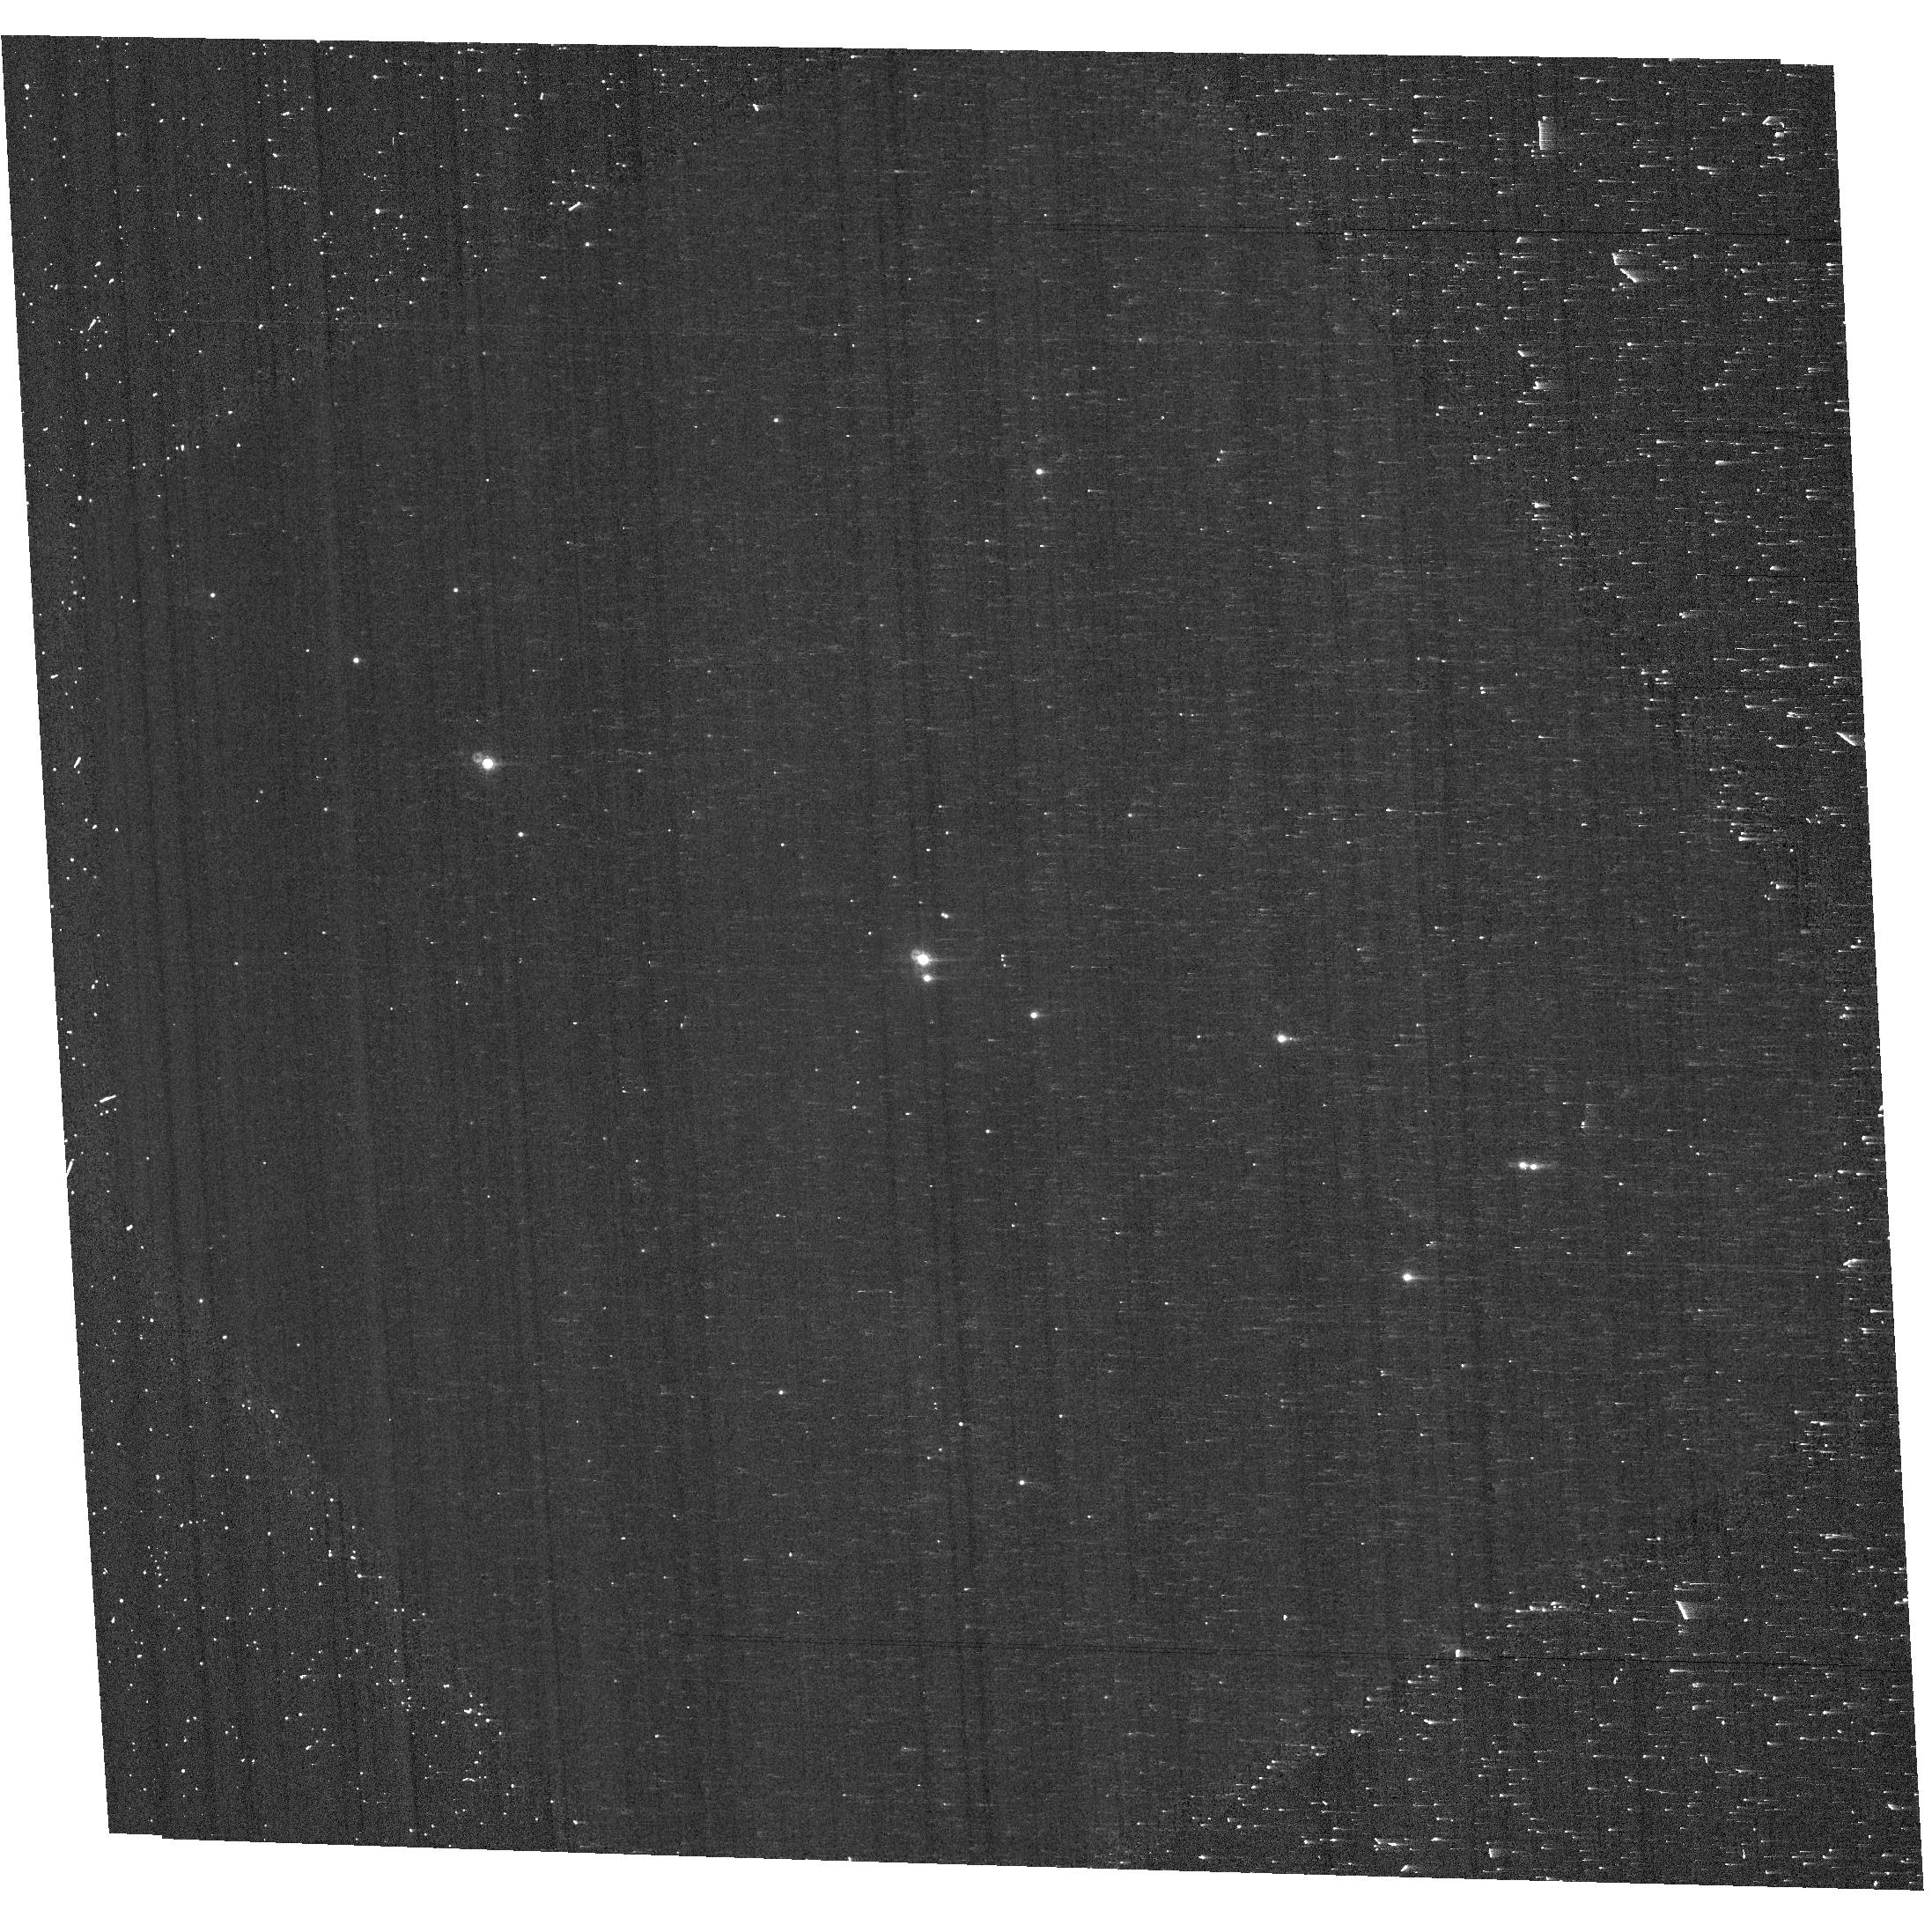
Target: VELA1-81
Instrument: ACS/WFC
Filter: F660N
Exposure: 7 min
Observation ID: hst_14407_03_acs_wfc_f660n-pol120uv_jd2b03

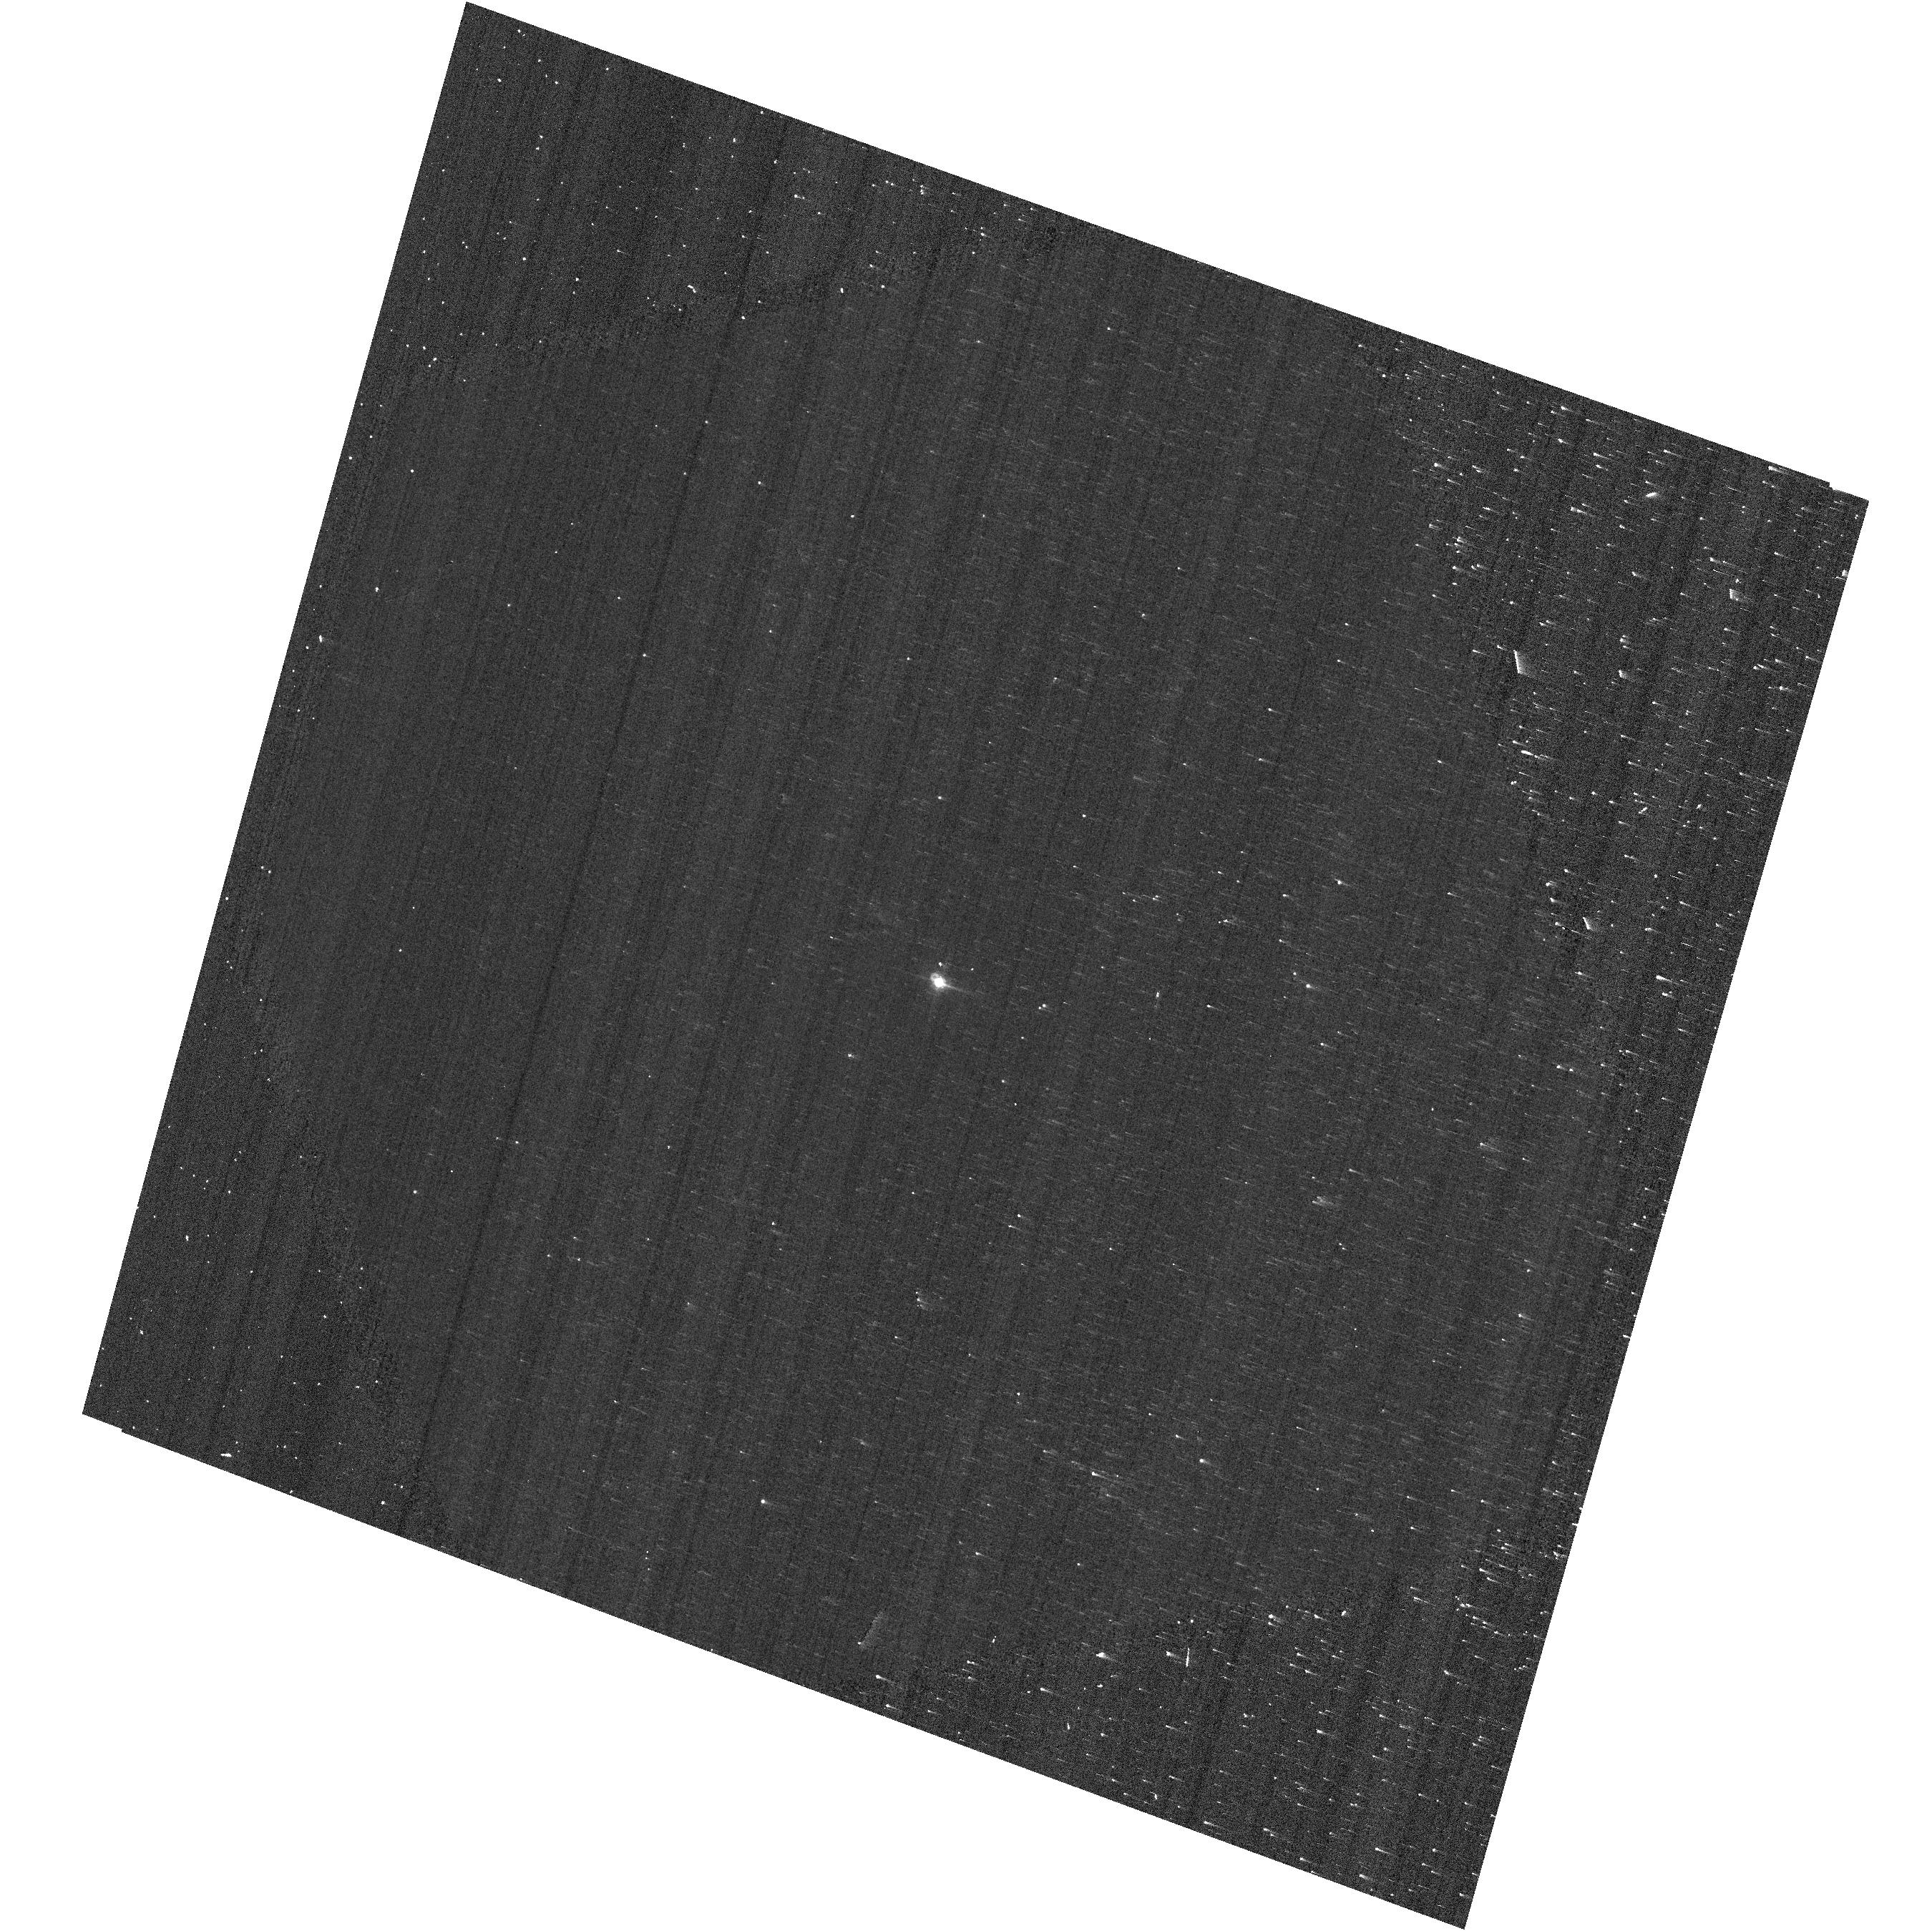
Target: G191B2B
Instrument: ACS/WFC
Filter: F660N
Exposure: 3 min
Observation ID: hst_14407_04_acs_wfc_f660n-pol120uv_jd2b04

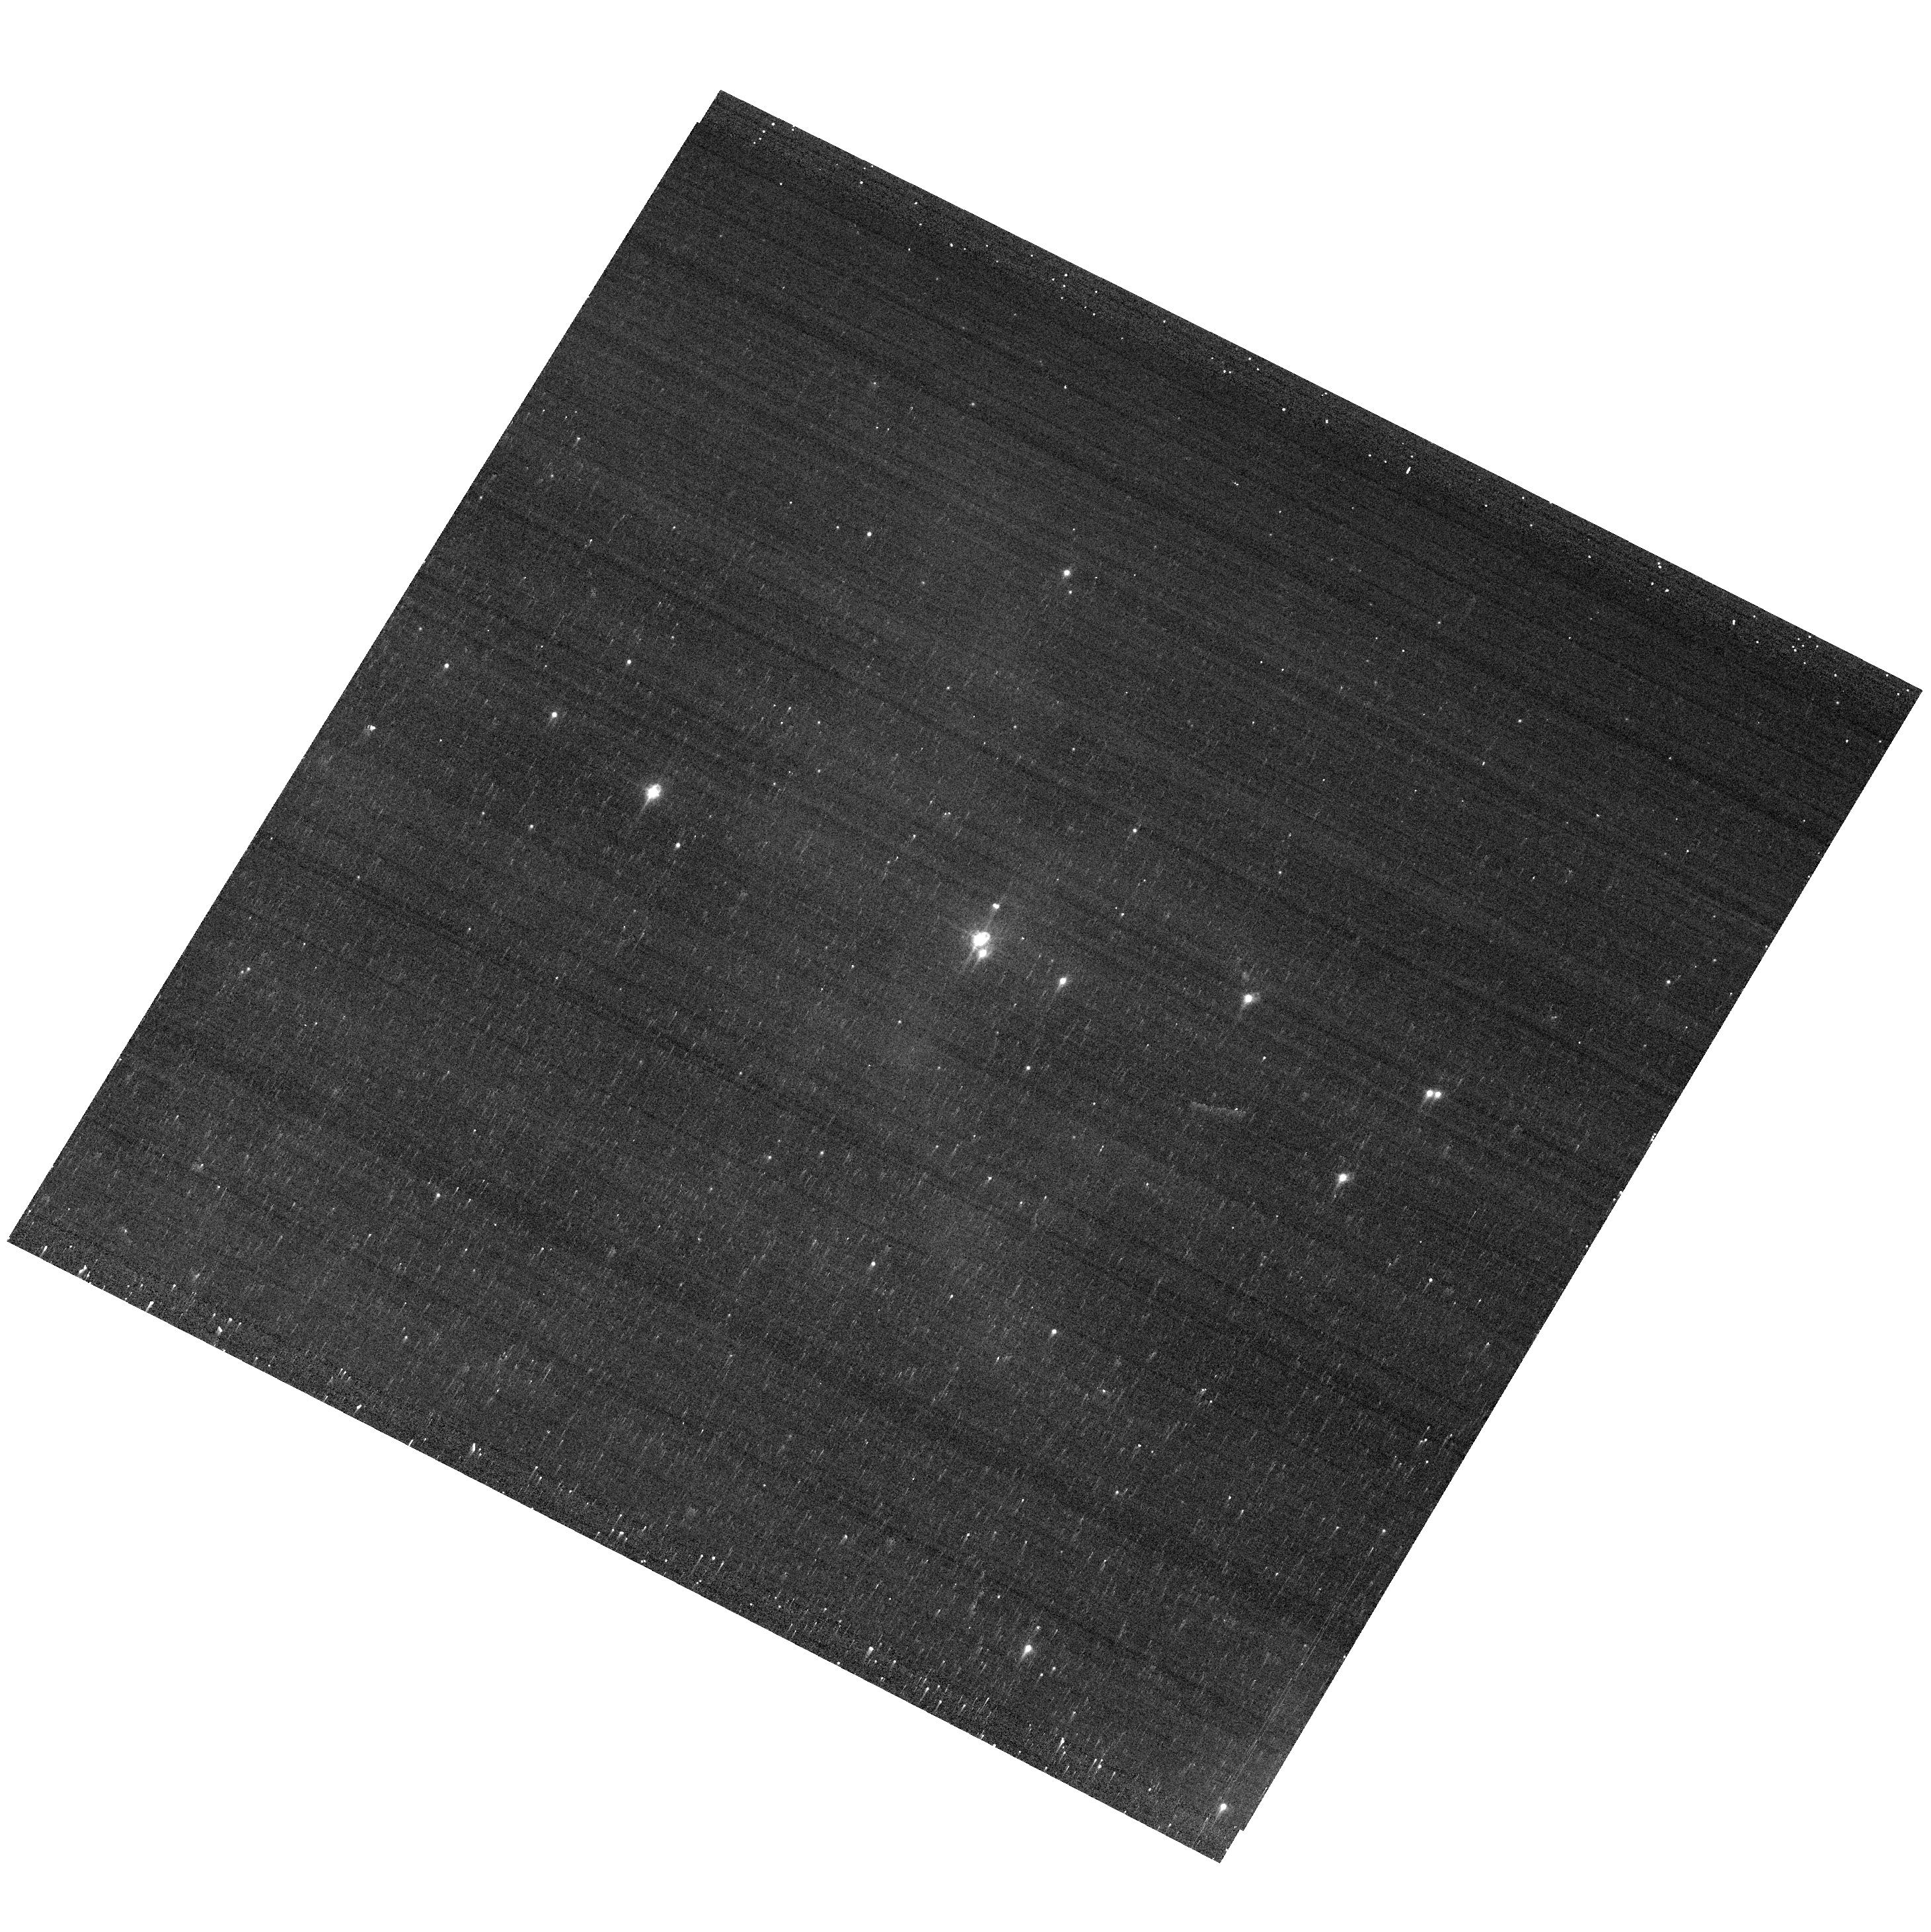
Target: VELA1-81
Instrument: ACS/WFC
Filter: F660N
Exposure: 4 min
Observation ID: hst_14407_01_acs_wfc_f660n_jd2b01

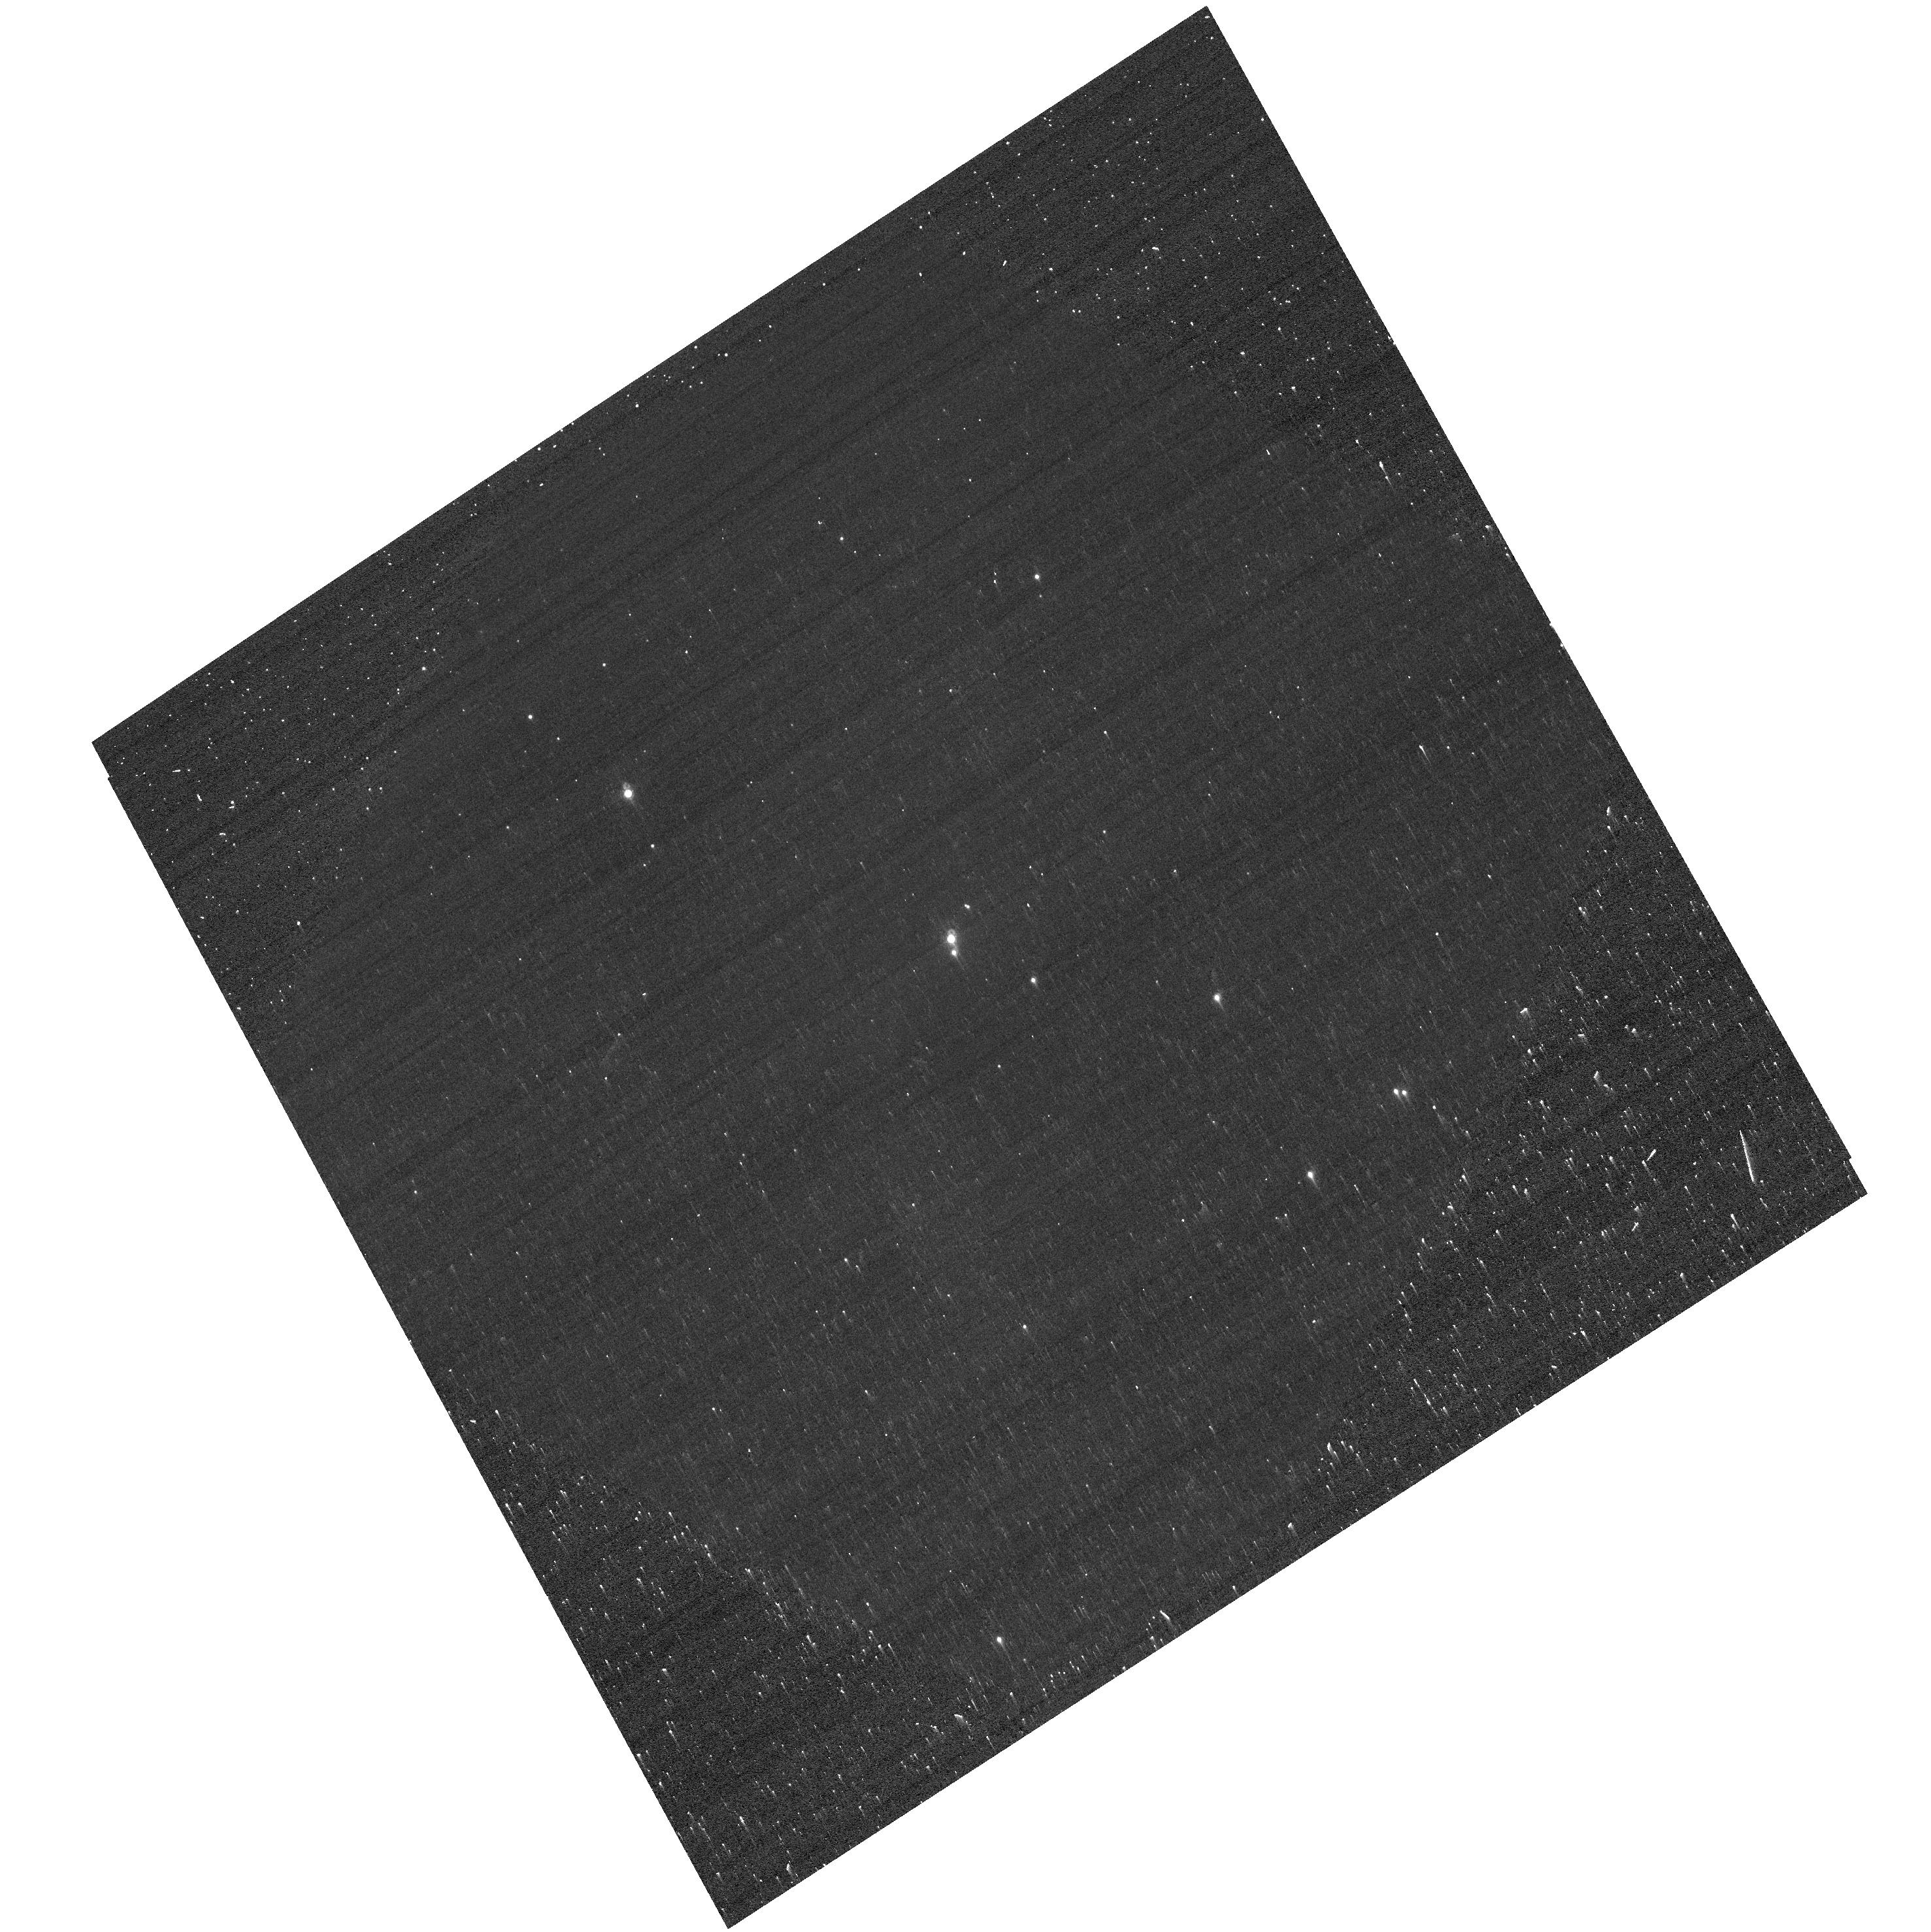
Target: VELA1-81
Instrument: ACS/WFC
Filter: F660N
Exposure: 7 min
Observation ID: hst_14407_02_acs_wfc_f660n-pol120uv_jd2b02

Calibration of ACS WFC Polarizers (PI: McMaster, Matt)

The ACS polarizers will be calibrated using both polarized and unpolarized sources. Each of the targets will be observed through the three polarizers (0, 60, 120), using the F475W and F660N filters. This proposal also seeks to address the dependence on telescope roll-angle relative to the target, and orientation of the polarizer axes. This proposal continues the calibration of the polarizers begun in Proposal 13964. Observations will be taken of the polarized star, Vela1-81 (GSC 08169-01120), as well as the unpolarized source G191B2B, and will be observed through the F475W and F660N filters with their respective polarizers. Each of the filters will be used at three different roll angles in order to better quantify the instrumental linear polarization (such as from mirrors in the camera), and errors in the polarization angles of the filters. The F475W and F660N filters were chosen in order to finish the calibrations of the polarizers in the filters where data exists in the archive and which will be used in upcoming observations